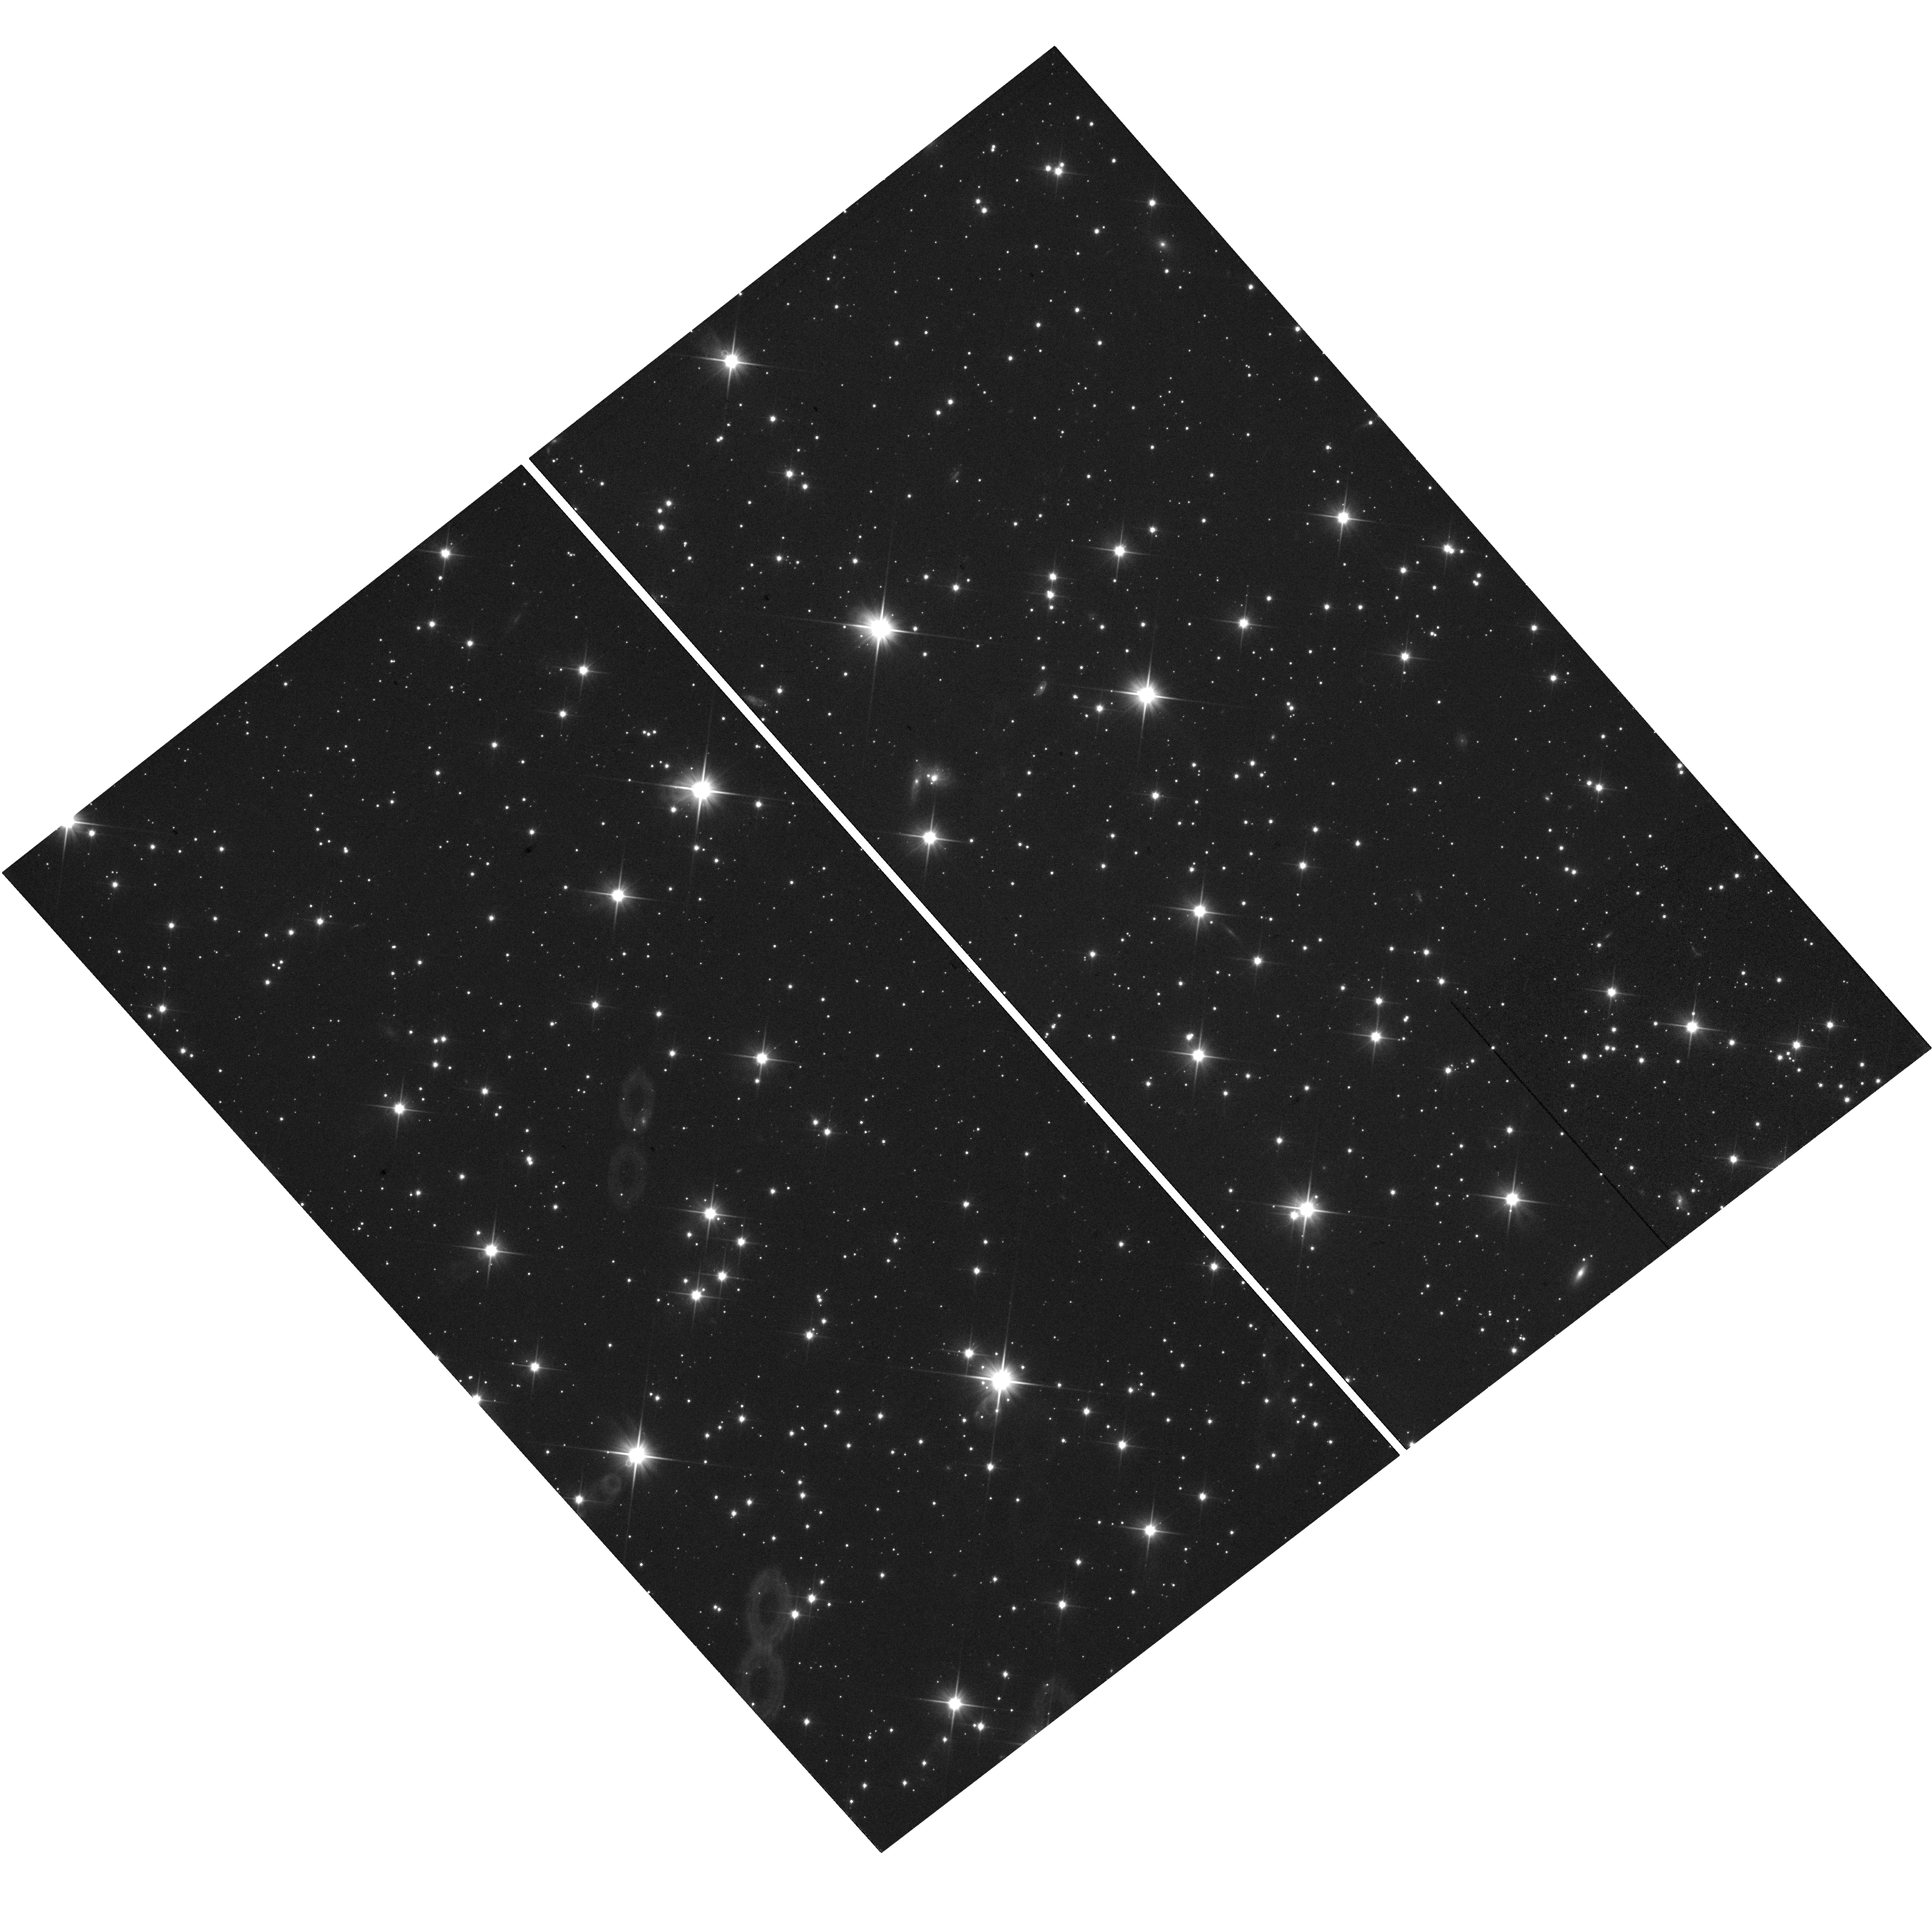
Target: MU20170710. Instrument: WFC3/UVIS. Filter: F350LP. Exposure: 7 min. Observation ID: hst_14926_02_wfc3_uvis_f350lp_idf002

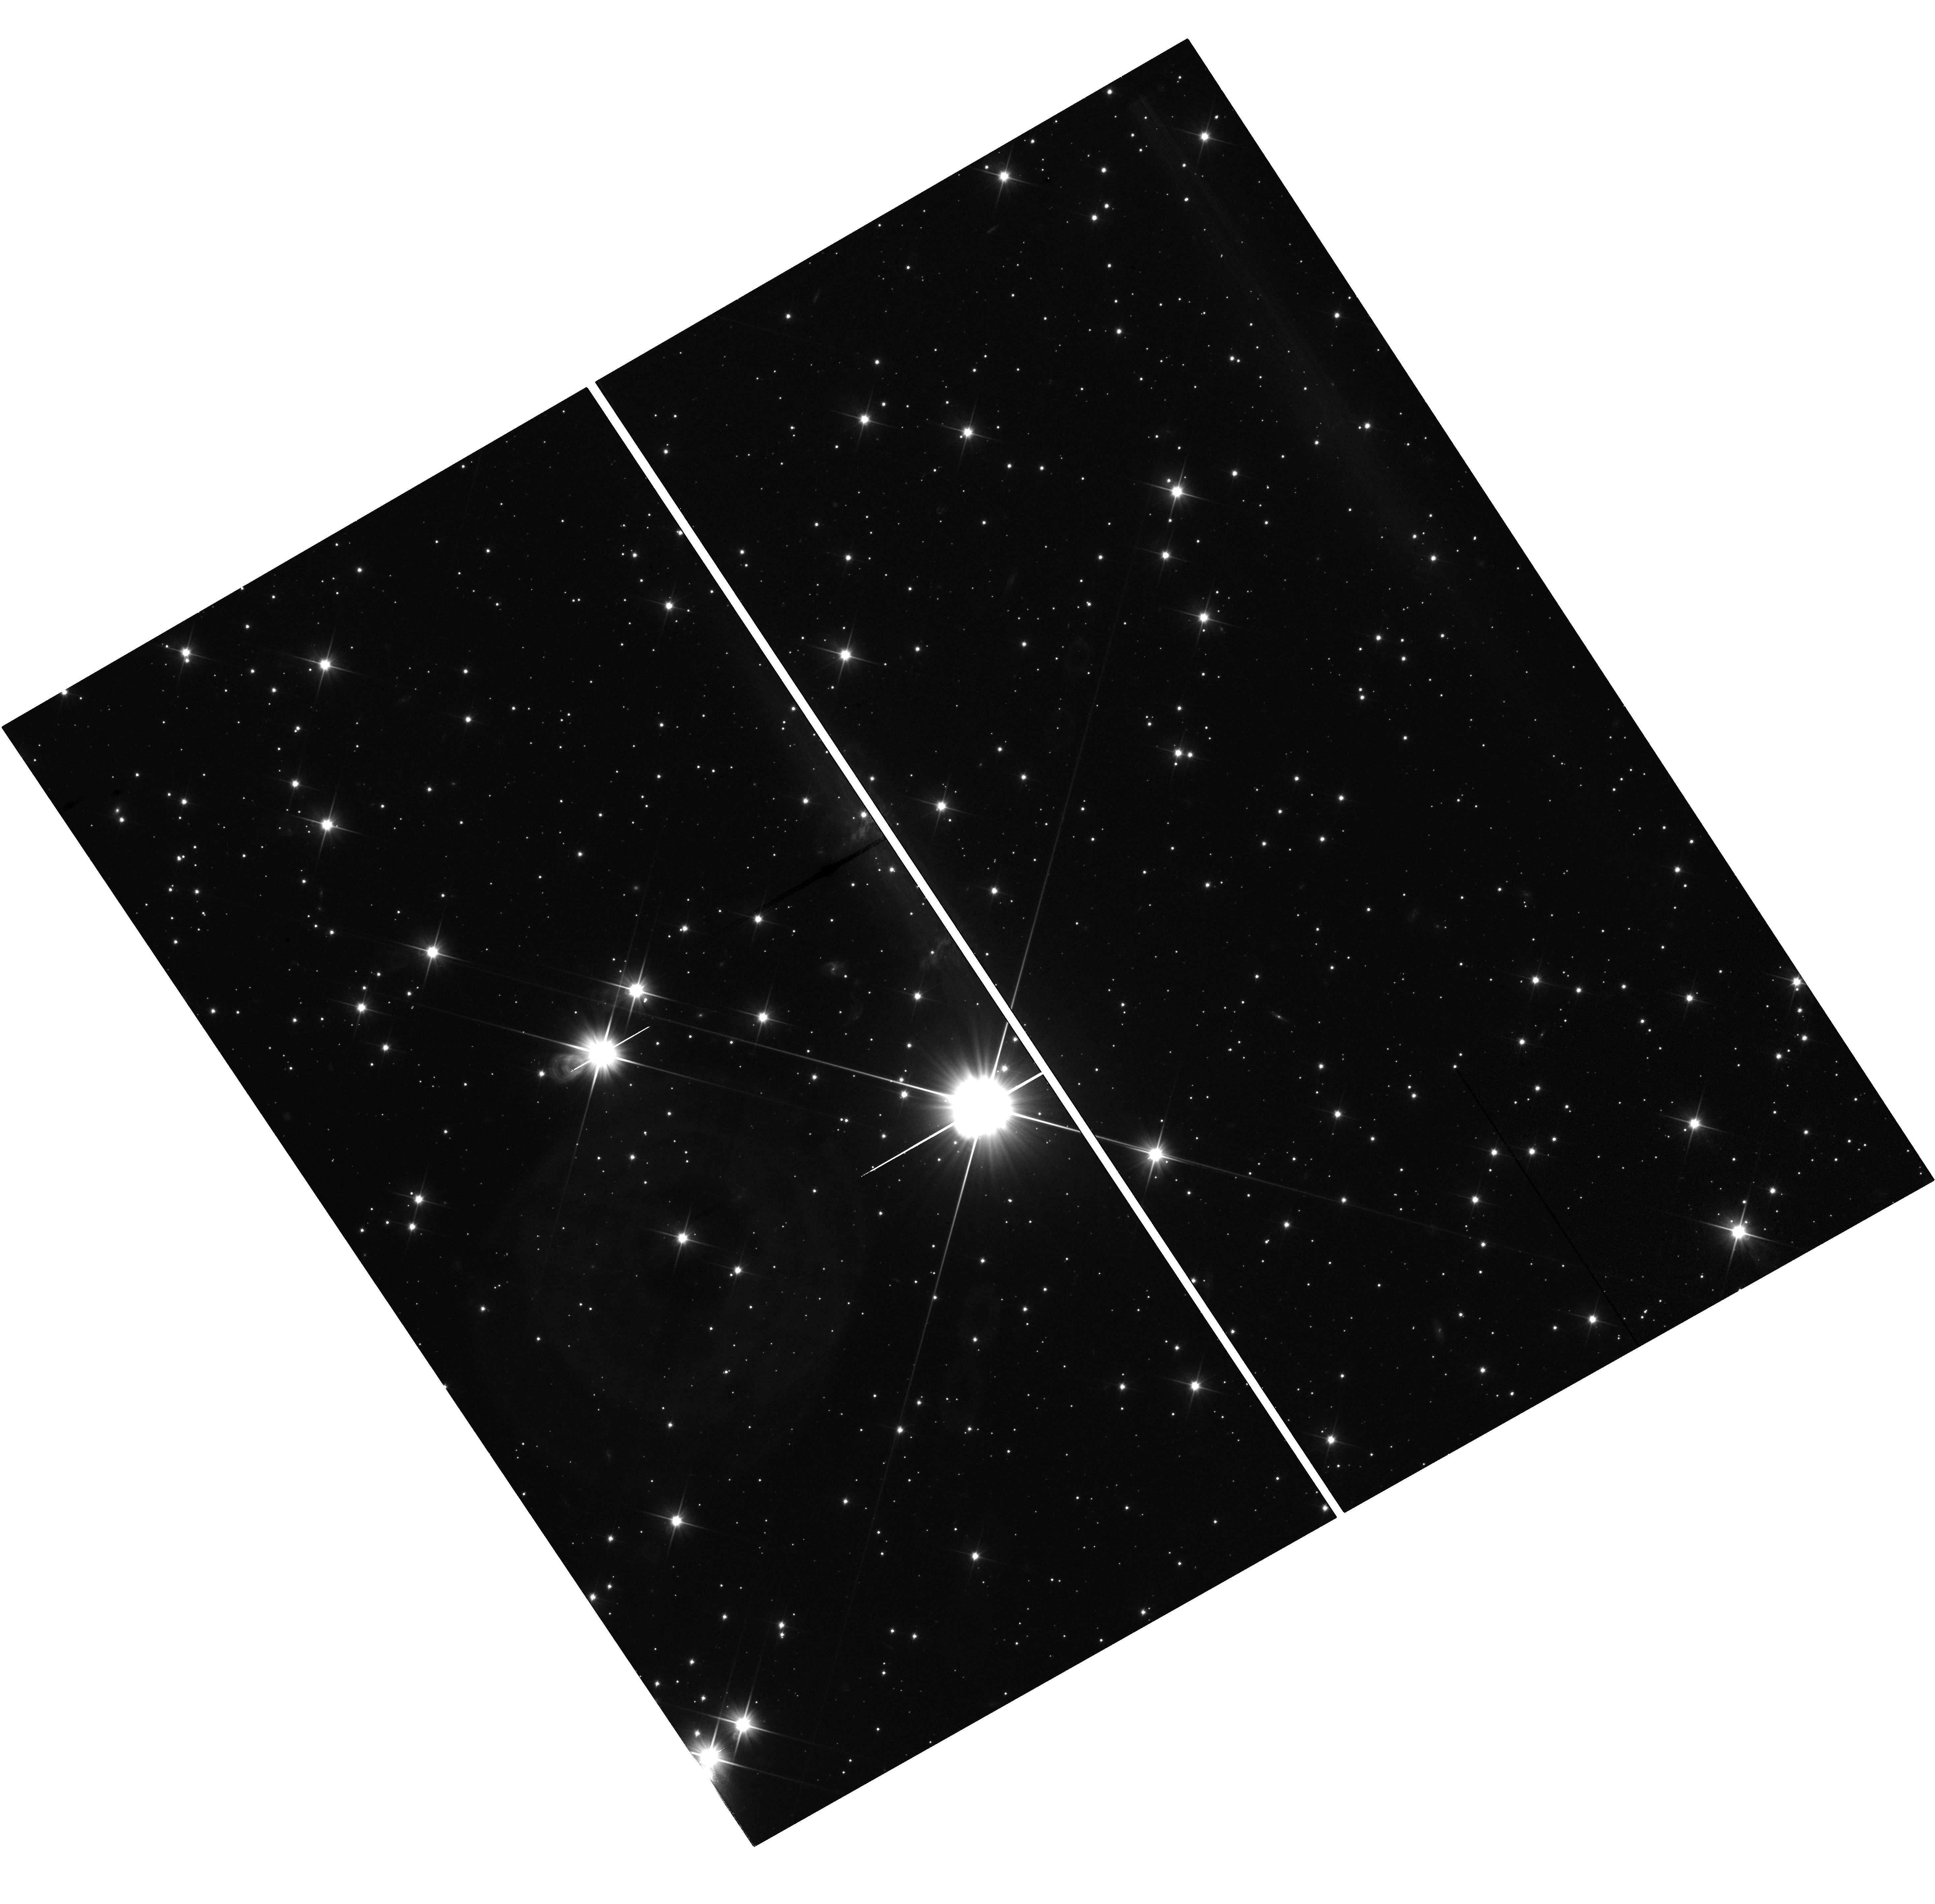
Target: MU20170603. Instrument: WFC3/UVIS. Filter: F350LP. Exposure: 7 min. Observation ID: hst_14926_01_wfc3_uvis_f350lp_idf001

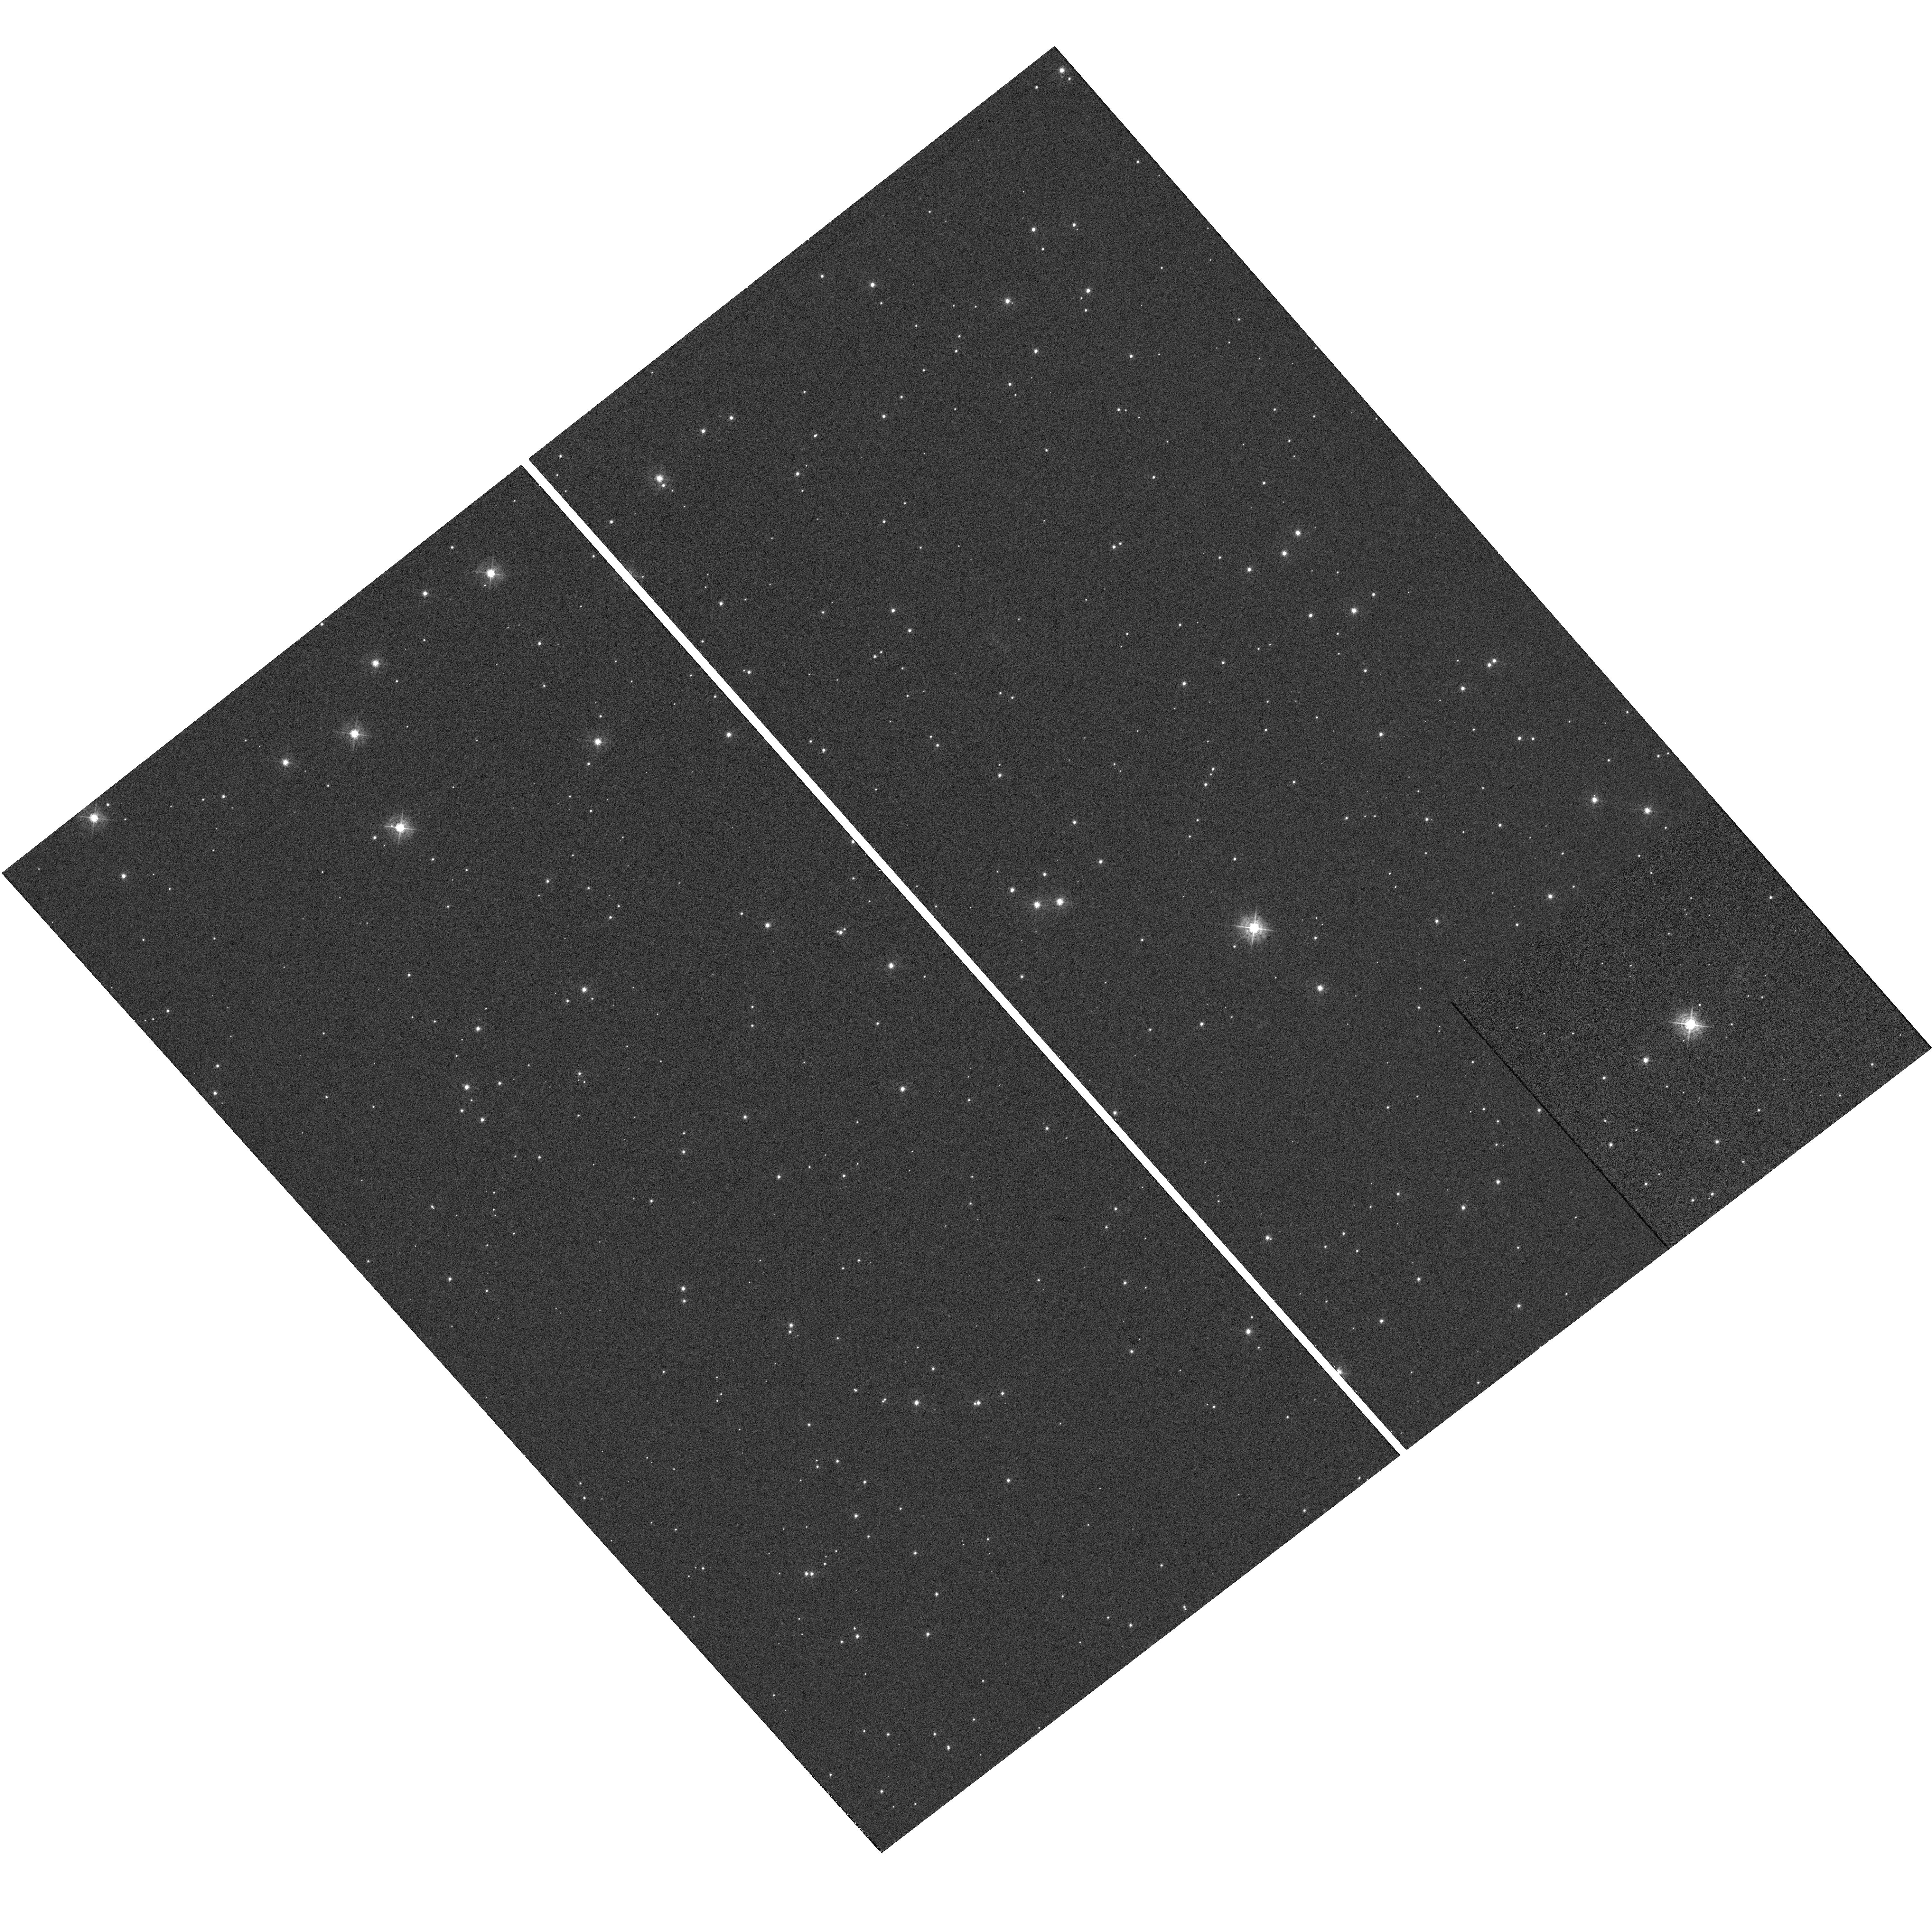
Target: MU20170717. Instrument: WFC3/UVIS. Filter: F438W. Exposure: 7 min. Observation ID: hst_14926_03_wfc3_uvis_f438w_idf003

Astrometry of occultation stars for 2014MU69, New Horizons extended mission target (PI: Buie, Marc W.)

We propose observations of three stars predicted to be occulted by Classical TNO (486958) 2014MU69 in 2017. These imaging observations will be used to improve the determination of the stellar proper motions. Without these observations, the uncertainty in the ground-track prediction is dominated by the uncertainty on the proper motions. With these observations, the prediction will be limited by the uncertainty in the orbit determination for 2014MU69 and good enough to enable observational campaigns. This represents a reduction in the prediction uncertainty by roughly a factor of 4. This improvement makes a ground-based observing campaign and a SOFIA observation possible. These observations contribute to the pre-encounter investigation of the New Horizons extended mission target whose flyby will take place on 2019 Jan 1.